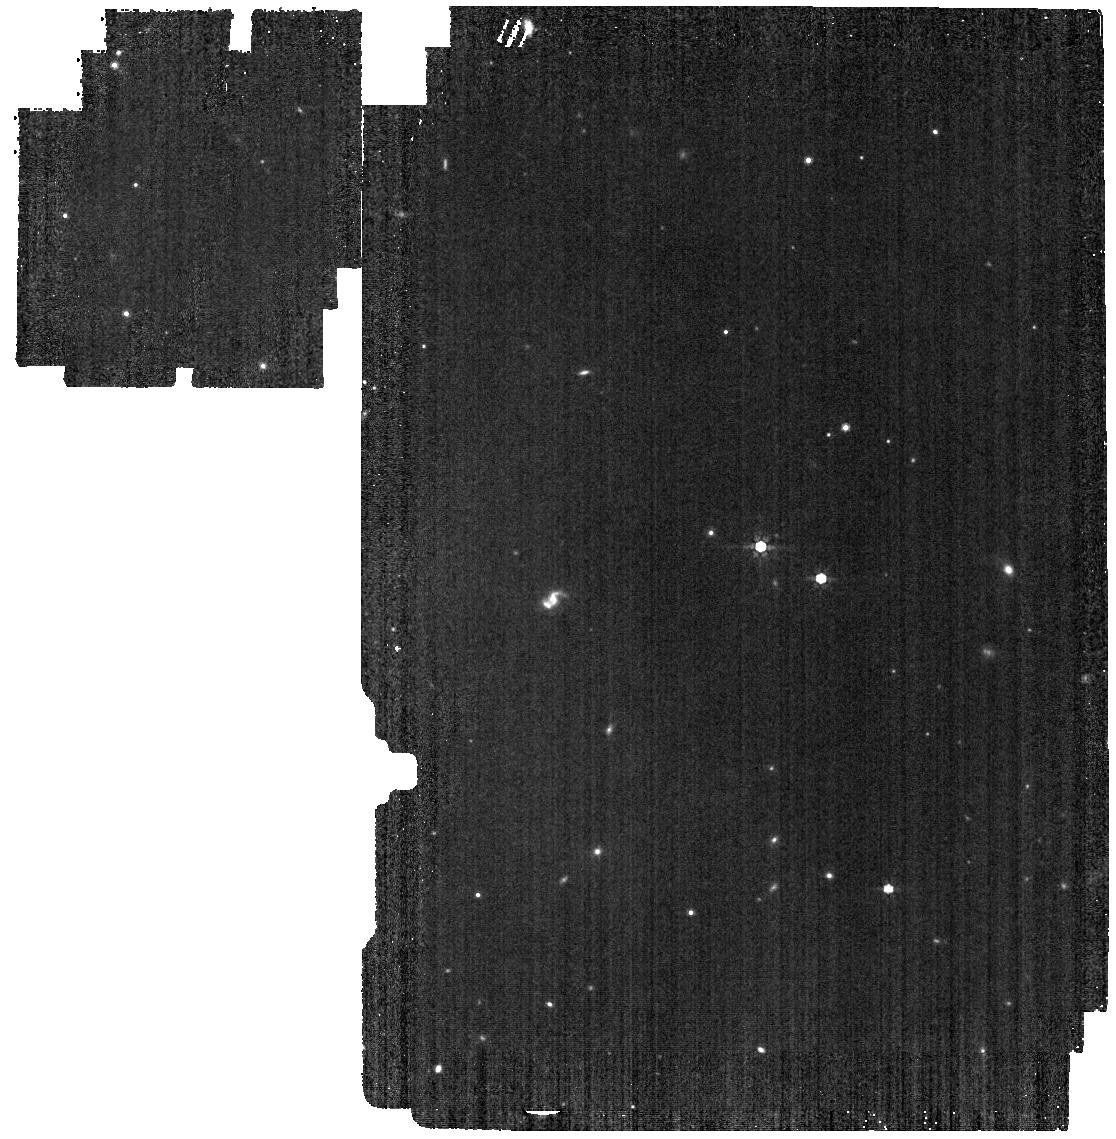
Target: WD2105-82
Instrument: MIRI
Filter: F770W
Exposure: 4 min
Observation ID: jw01911-o003_t002_miri_f770w

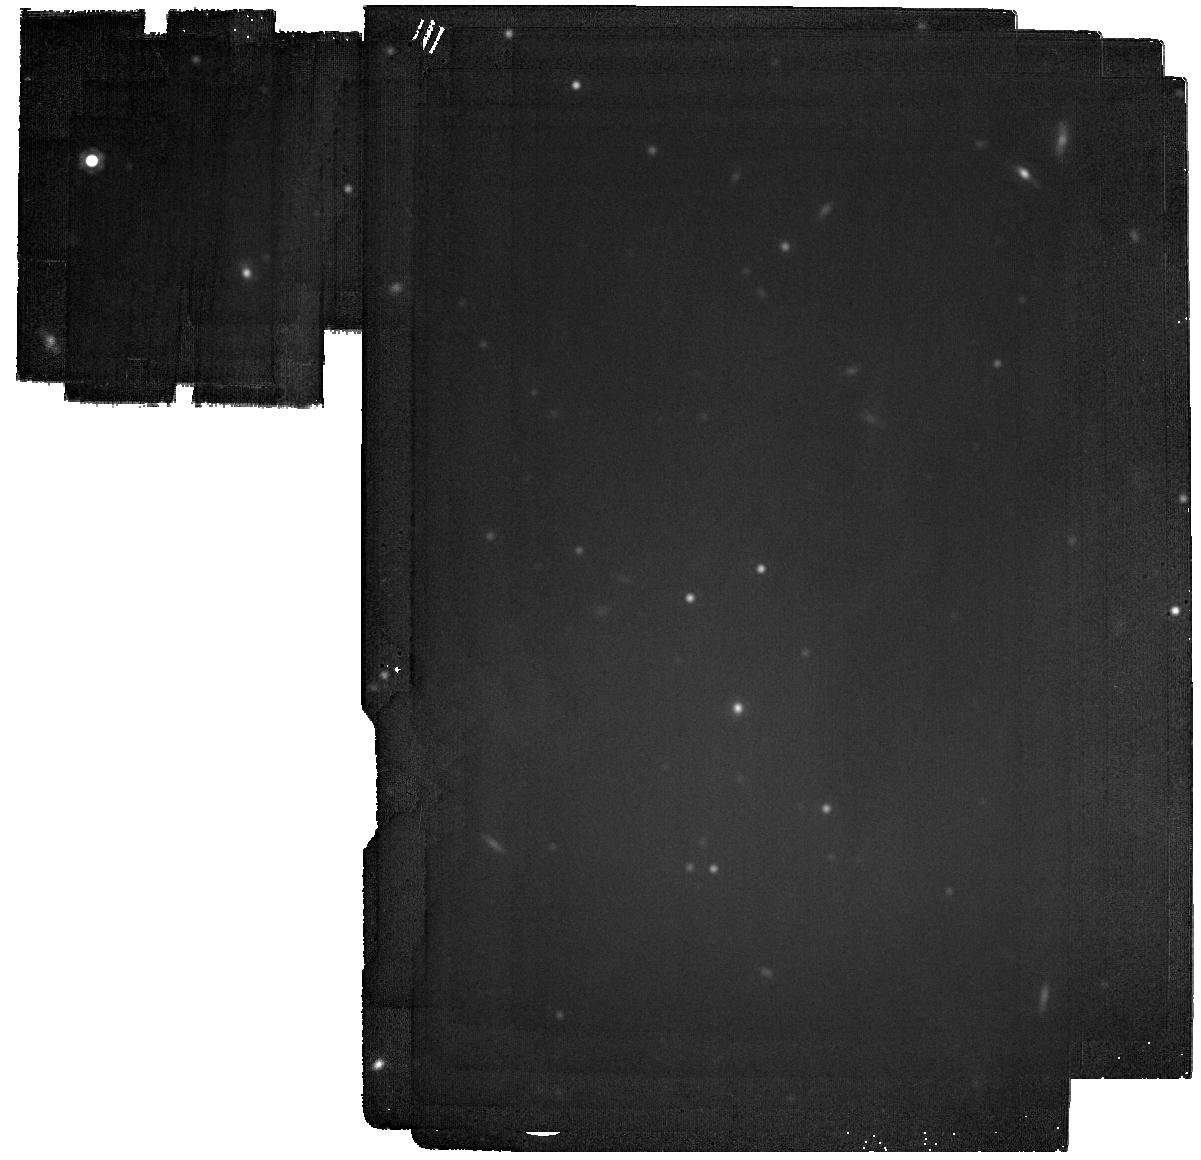
Target: WD1620-391
Instrument: MIRI
Filter: F2100W
Exposure: 11 min
Observation ID: jw01911-o001_t003_miri_f2100w

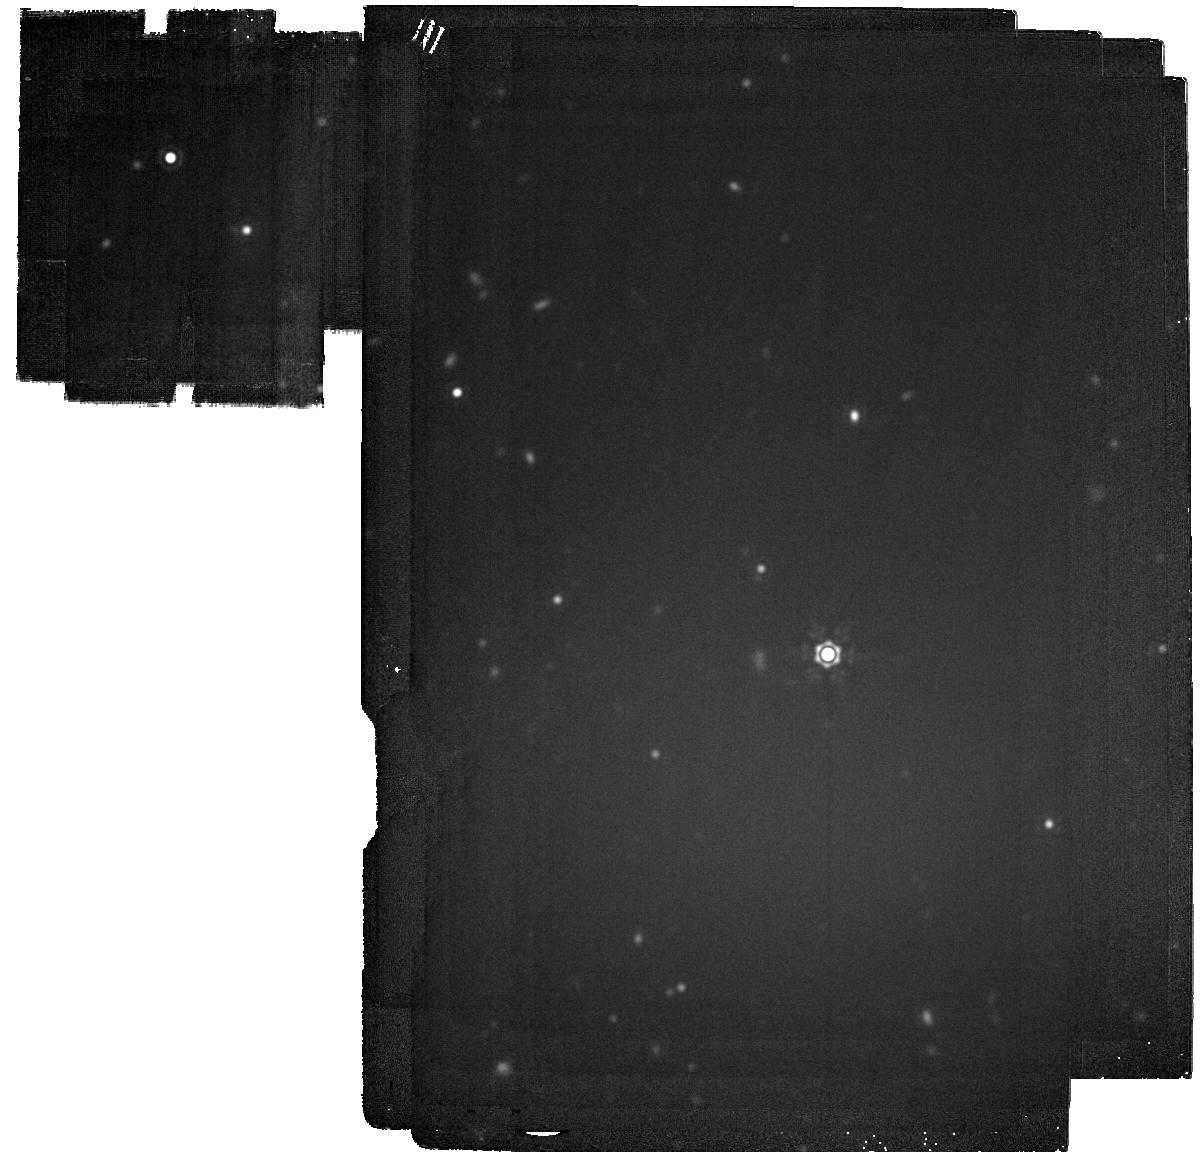
Target: WD1202-232
Instrument: MIRI
Filter: F2100W
Exposure: 22 min
Observation ID: jw01911-o002_t001_miri_f2100w

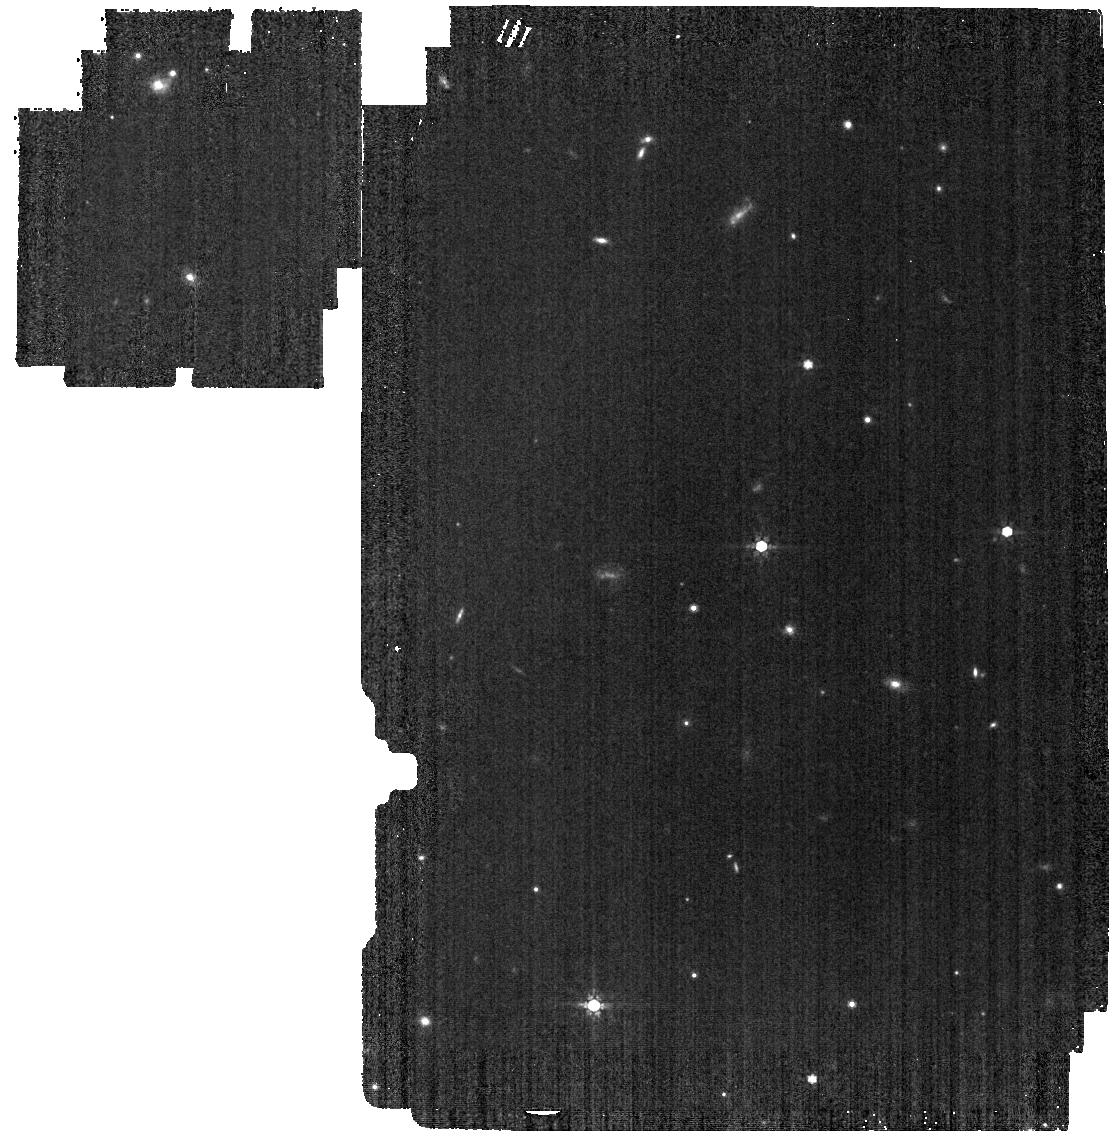
Target: WD2149+02
Instrument: MIRI
Filter: F770W
Exposure: 4 min
Observation ID: jw01911-o004_t004_miri_f770w

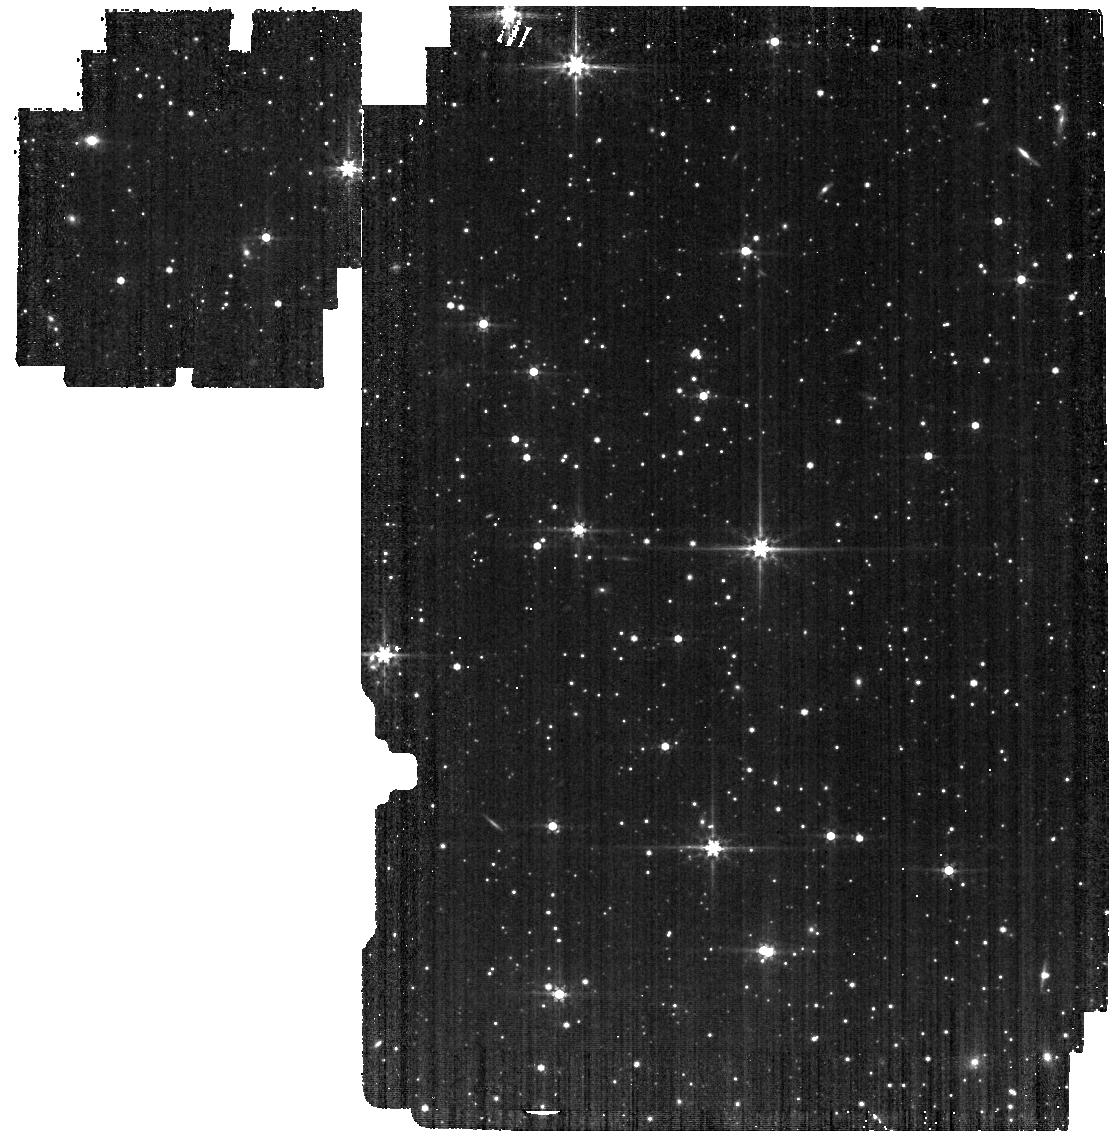
Target: WD1620-391
Instrument: MIRI
Filter: F560W
Exposure: 4 min
Observation ID: jw01911-o001_t003_miri_f560w

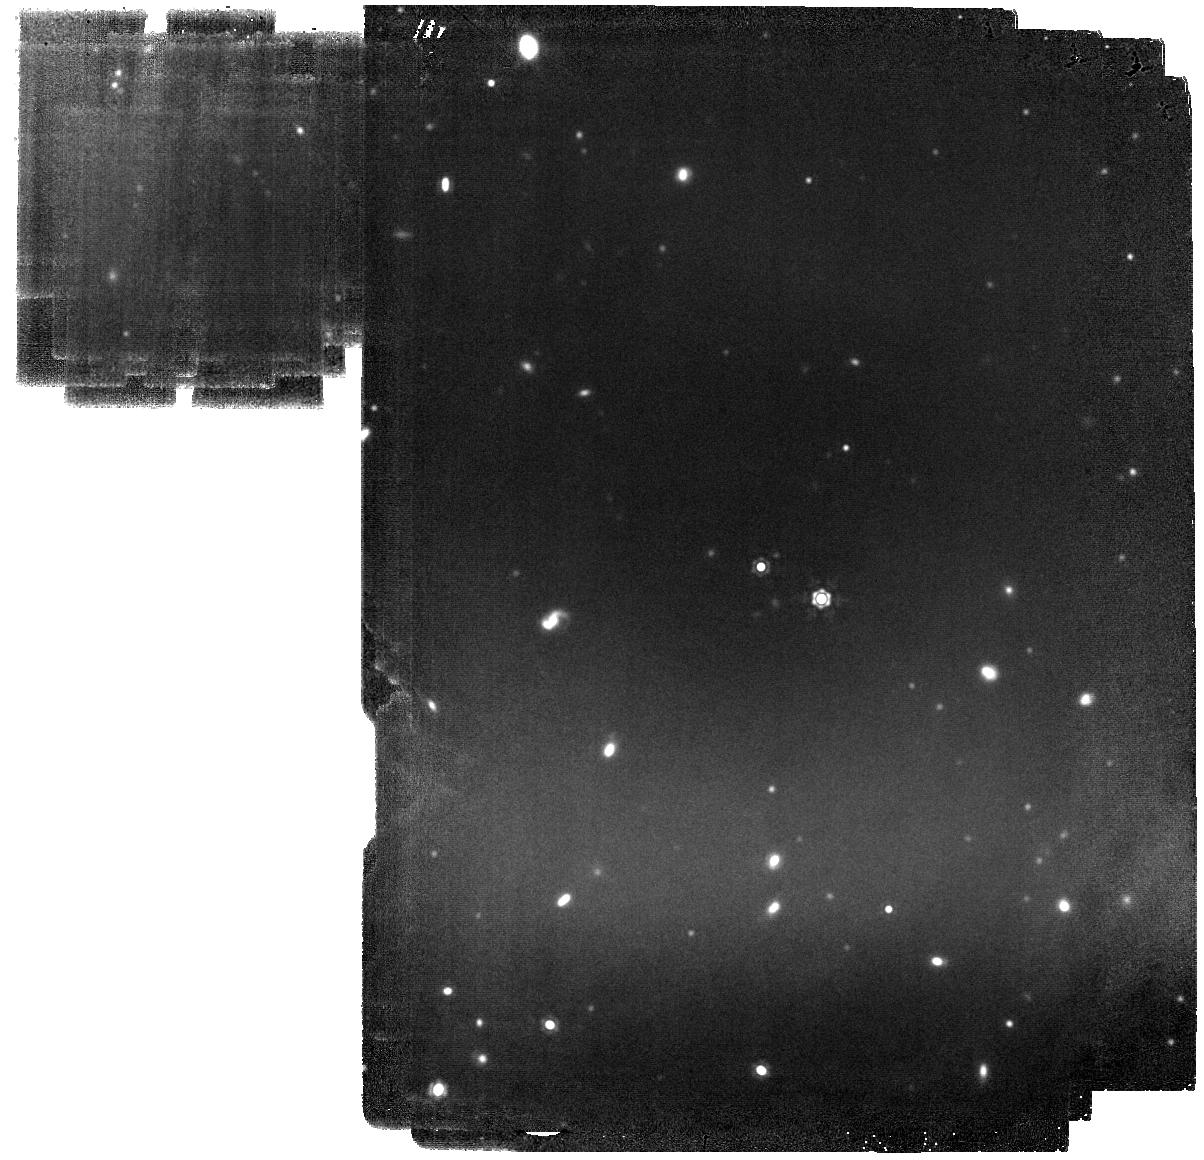
Target: WD2105-82
Instrument: MIRI
Filter: F1500W
Exposure: 3.4 h
Observation ID: jw01911-o003_t002_miri_f1500w

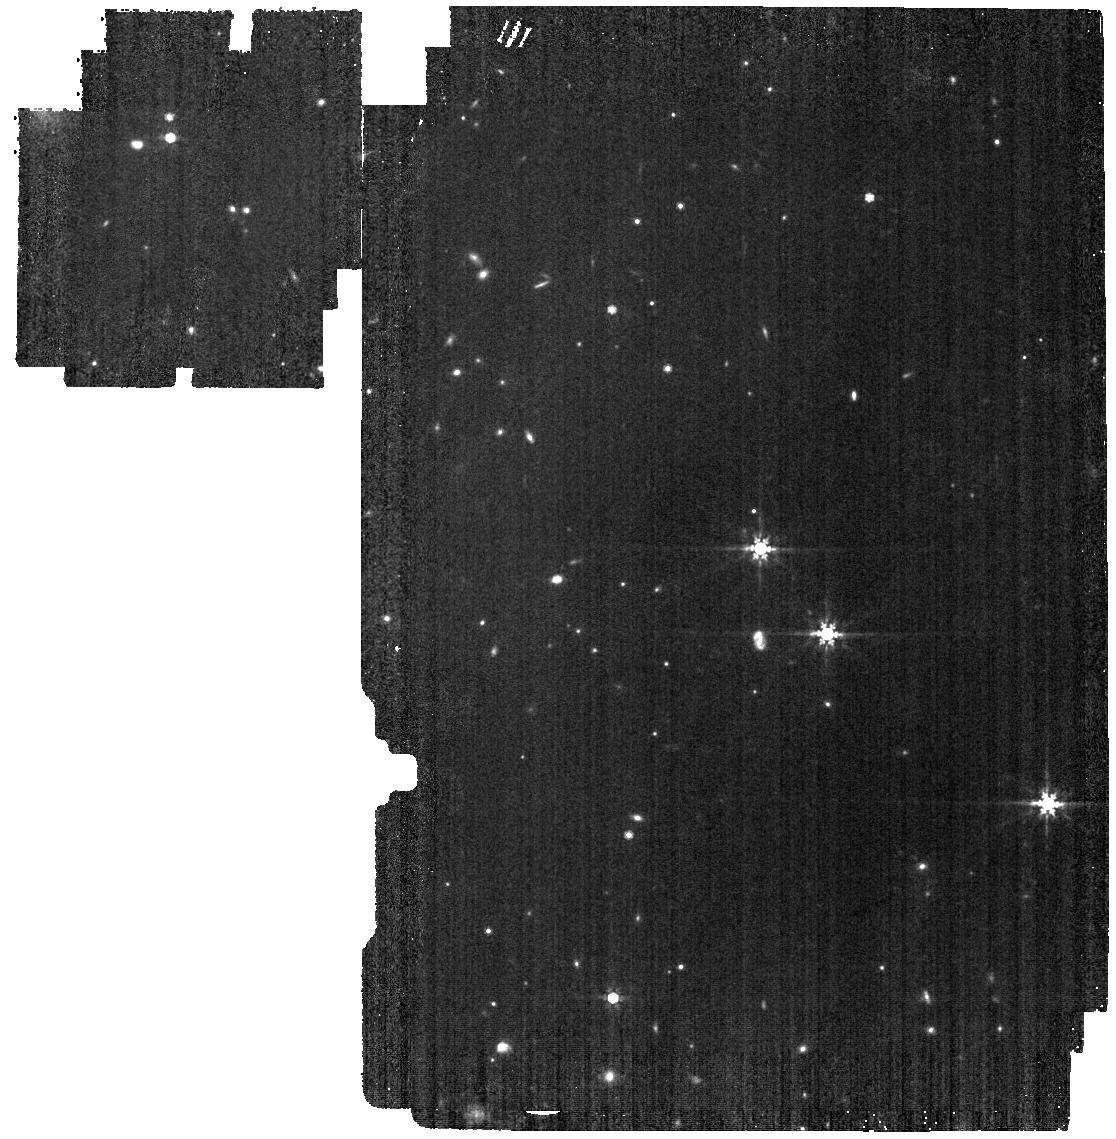
Target: WD1202-232
Instrument: MIRI
Filter: F770W
Exposure: 5 min
Observation ID: jw01911-o002_t001_miri_f770w

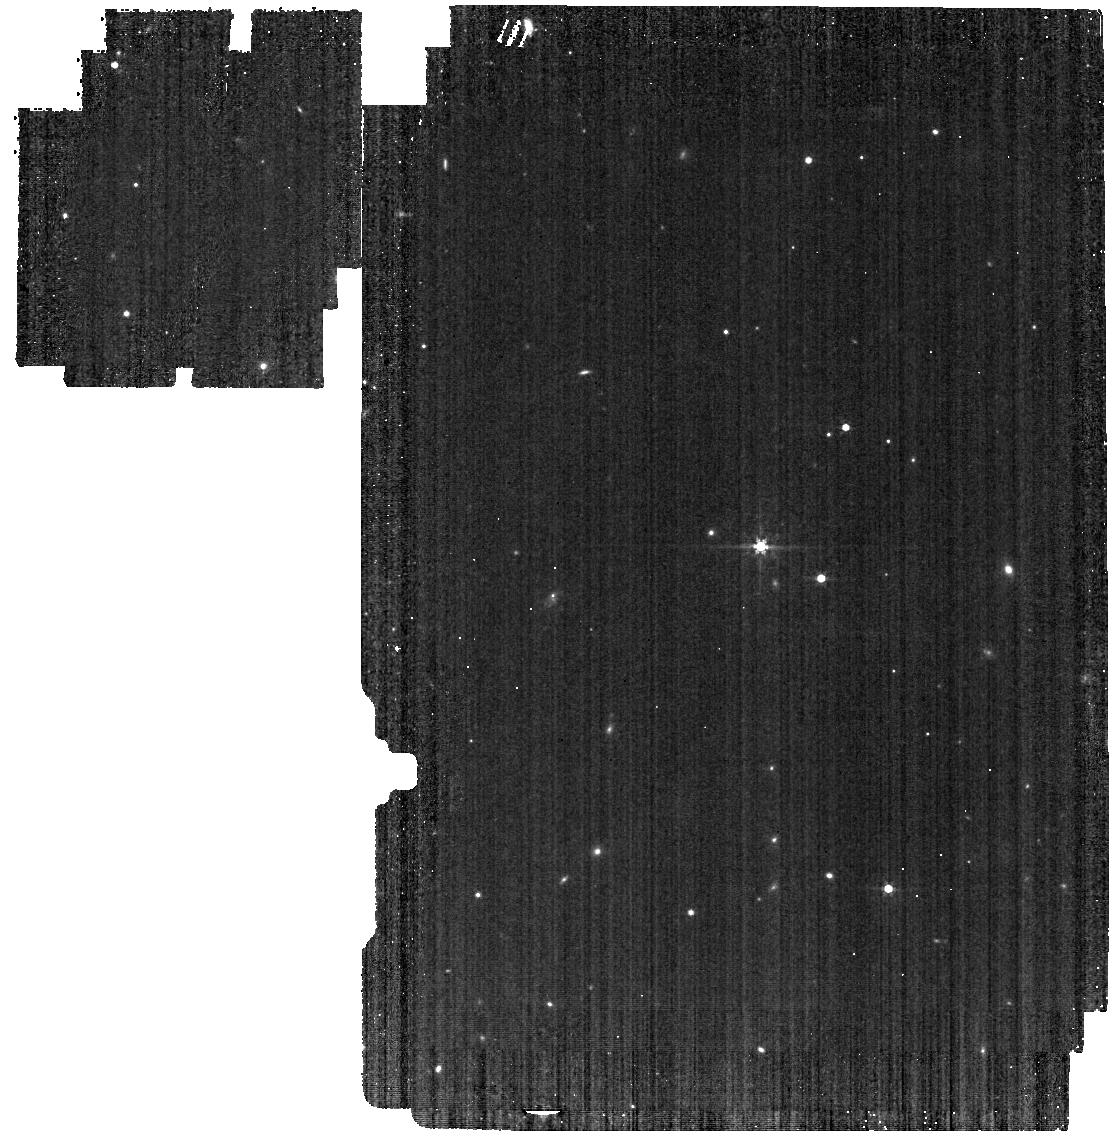
Target: WD2105-82
Instrument: MIRI
Filter: F560W
Exposure: 4 min
Observation ID: jw01911-o003_t002_miri_f560w

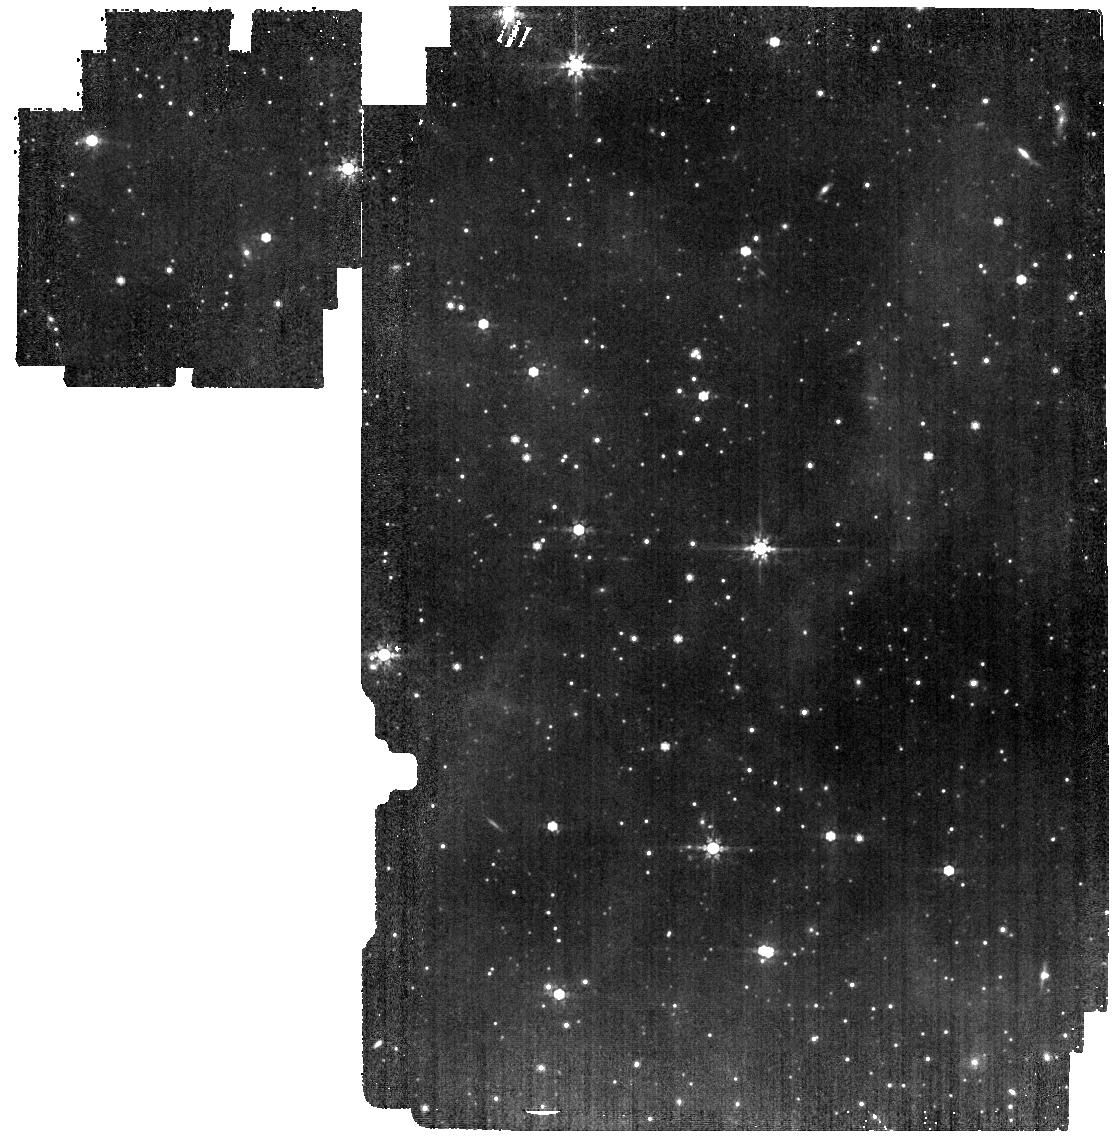
Target: WD1620-391
Instrument: MIRI
Filter: F770W
Exposure: 4 min
Observation ID: jw01911-o001_t003_miri_f770w

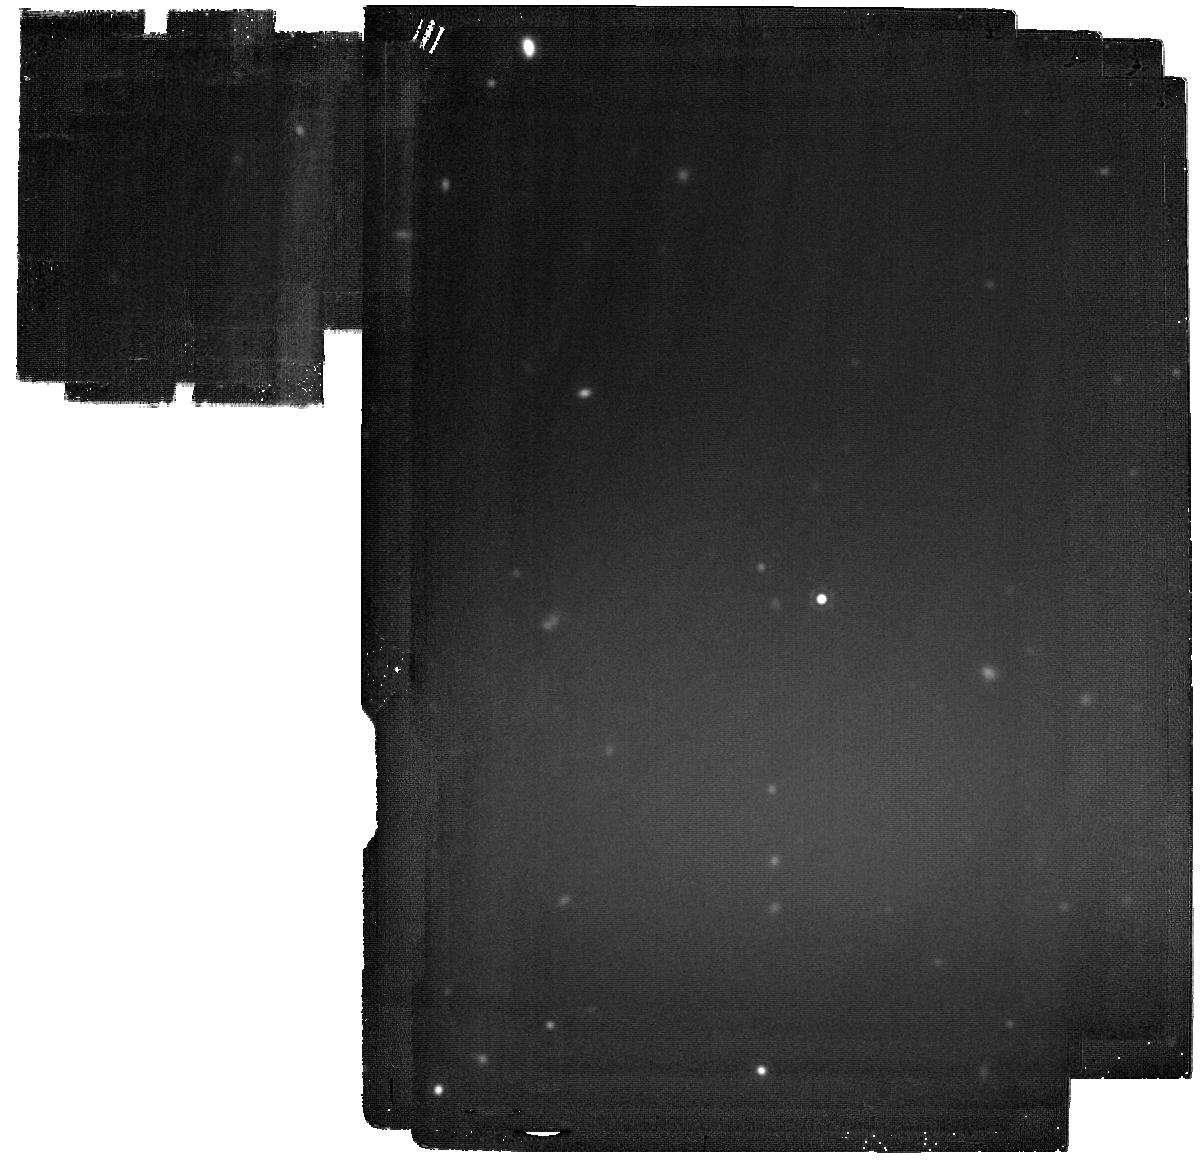
Target: WD2105-82
Instrument: MIRI
Filter: F2100W
Exposure: 1.7 h
Observation ID: jw01911-o003_t002_miri_f2100w

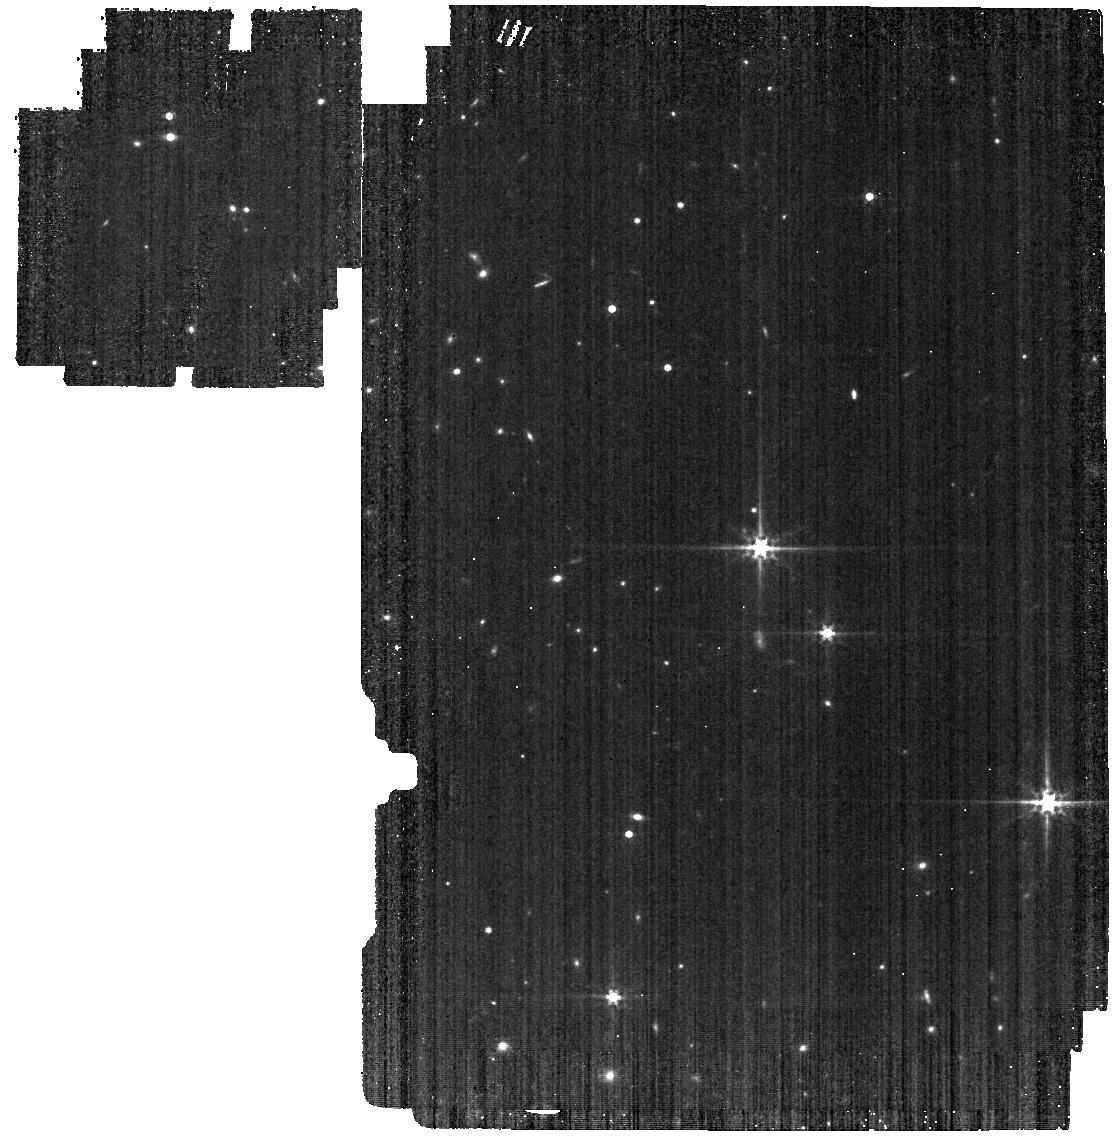
Target: WD1202-232
Instrument: MIRI
Filter: F560W
Exposure: 4 min
Observation ID: jw01911-o002_t001_miri_f560w

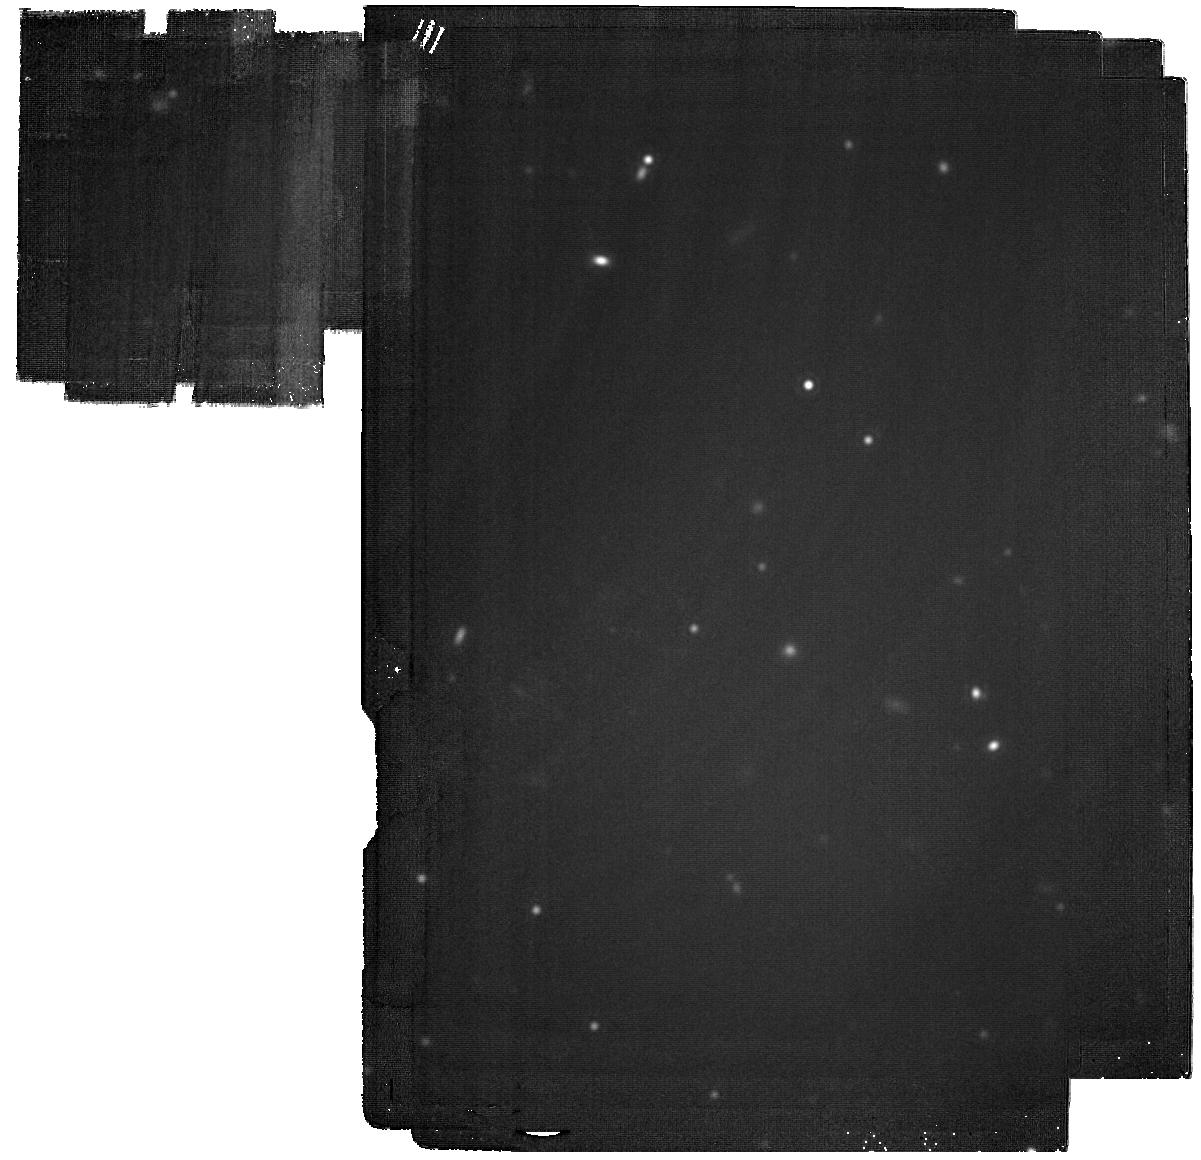
Target: WD2149+02
Instrument: MIRI
Filter: F2100W
Exposure: 1.7 h
Observation ID: jw01911-o004_t004_miri_f2100w

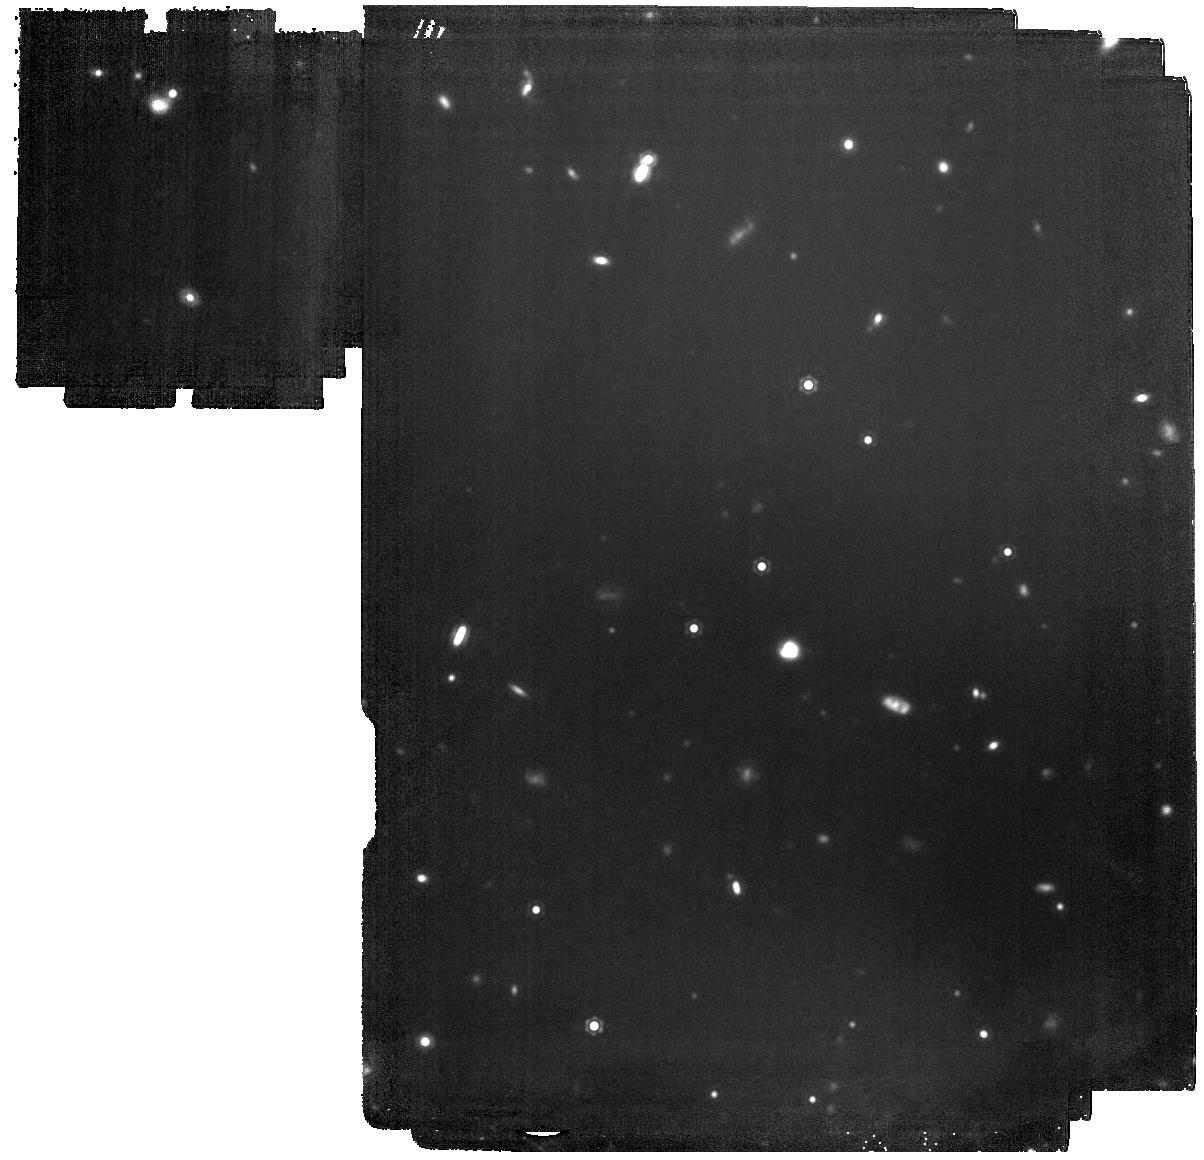
Target: WD2149+02
Instrument: MIRI
Filter: F1500W
Exposure: 4.2 h
Observation ID: jw01911-o004_t004_miri_f1500w

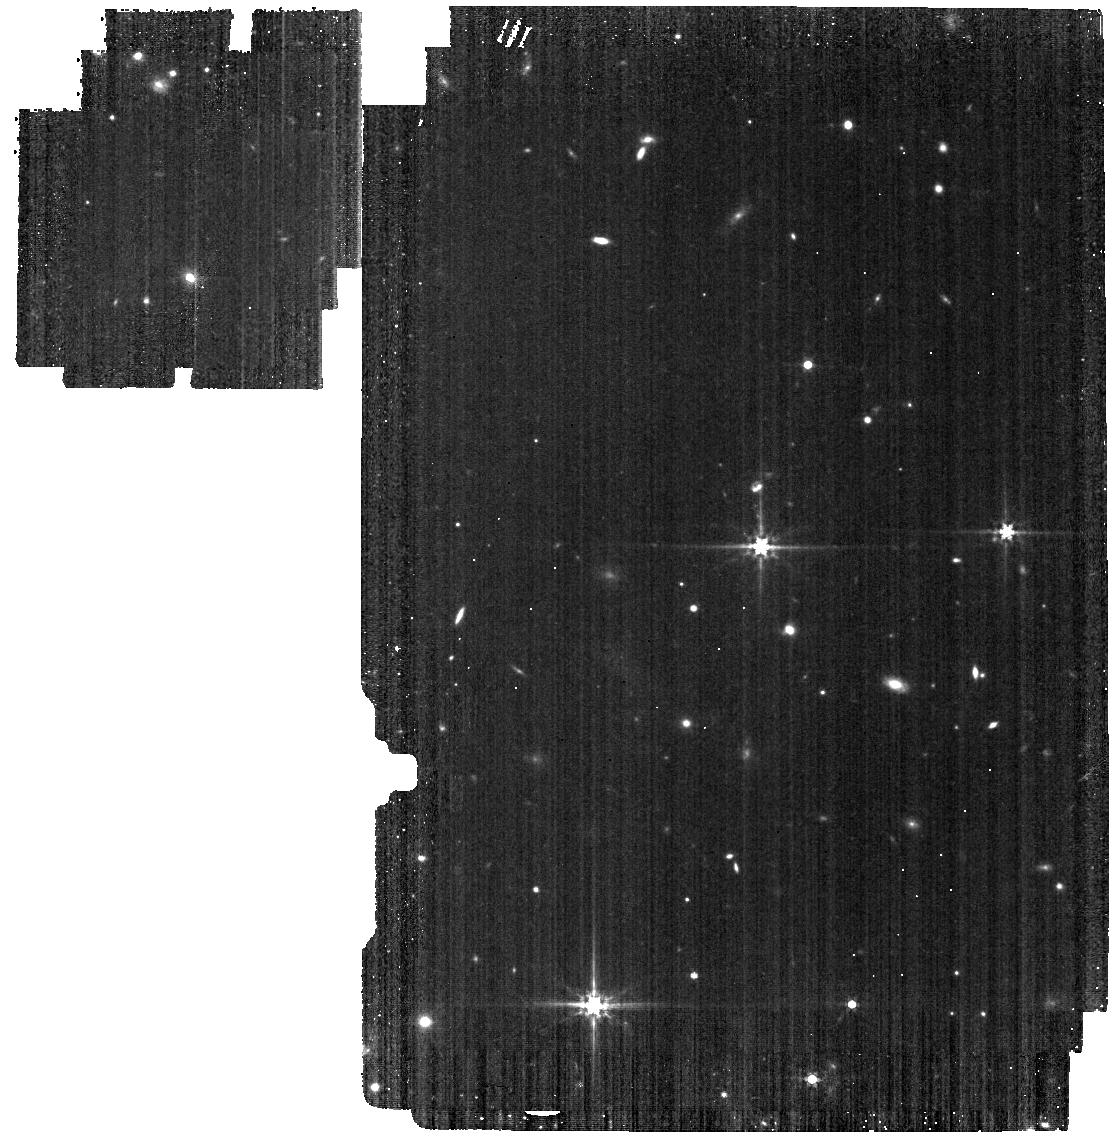
Target: WD2149+02
Instrument: MIRI
Filter: F560W
Exposure: 10 min
Observation ID: jw01911-o004_t004_miri_f560w

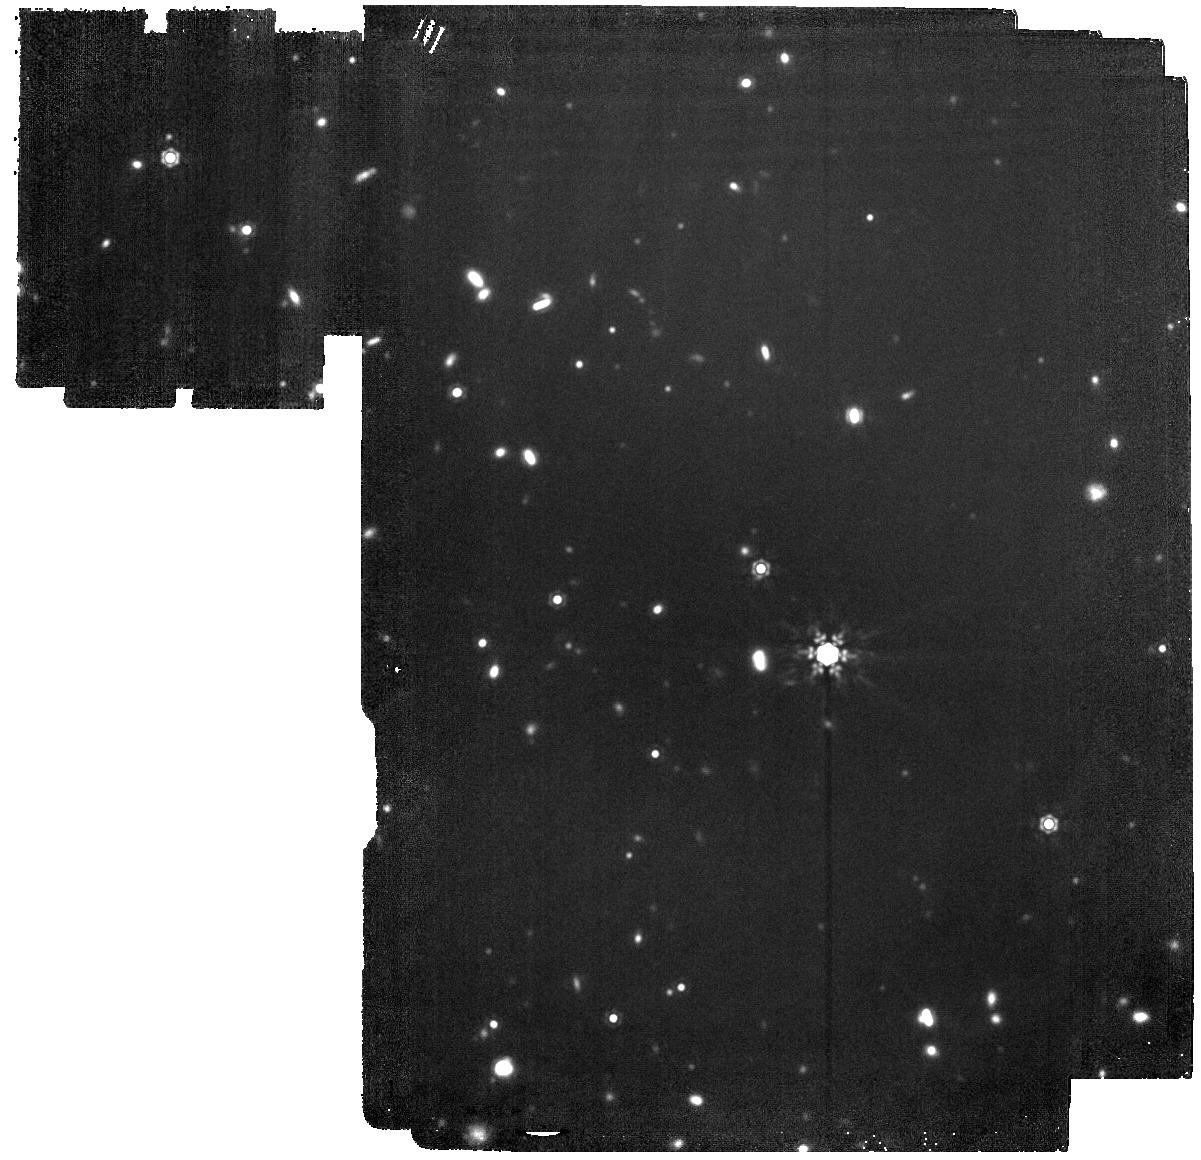
Target: WD1202-232
Instrument: MIRI
Filter: F1500W
Exposure: 2.3 h
Observation ID: jw01911-o002_t001_miri_f1500w

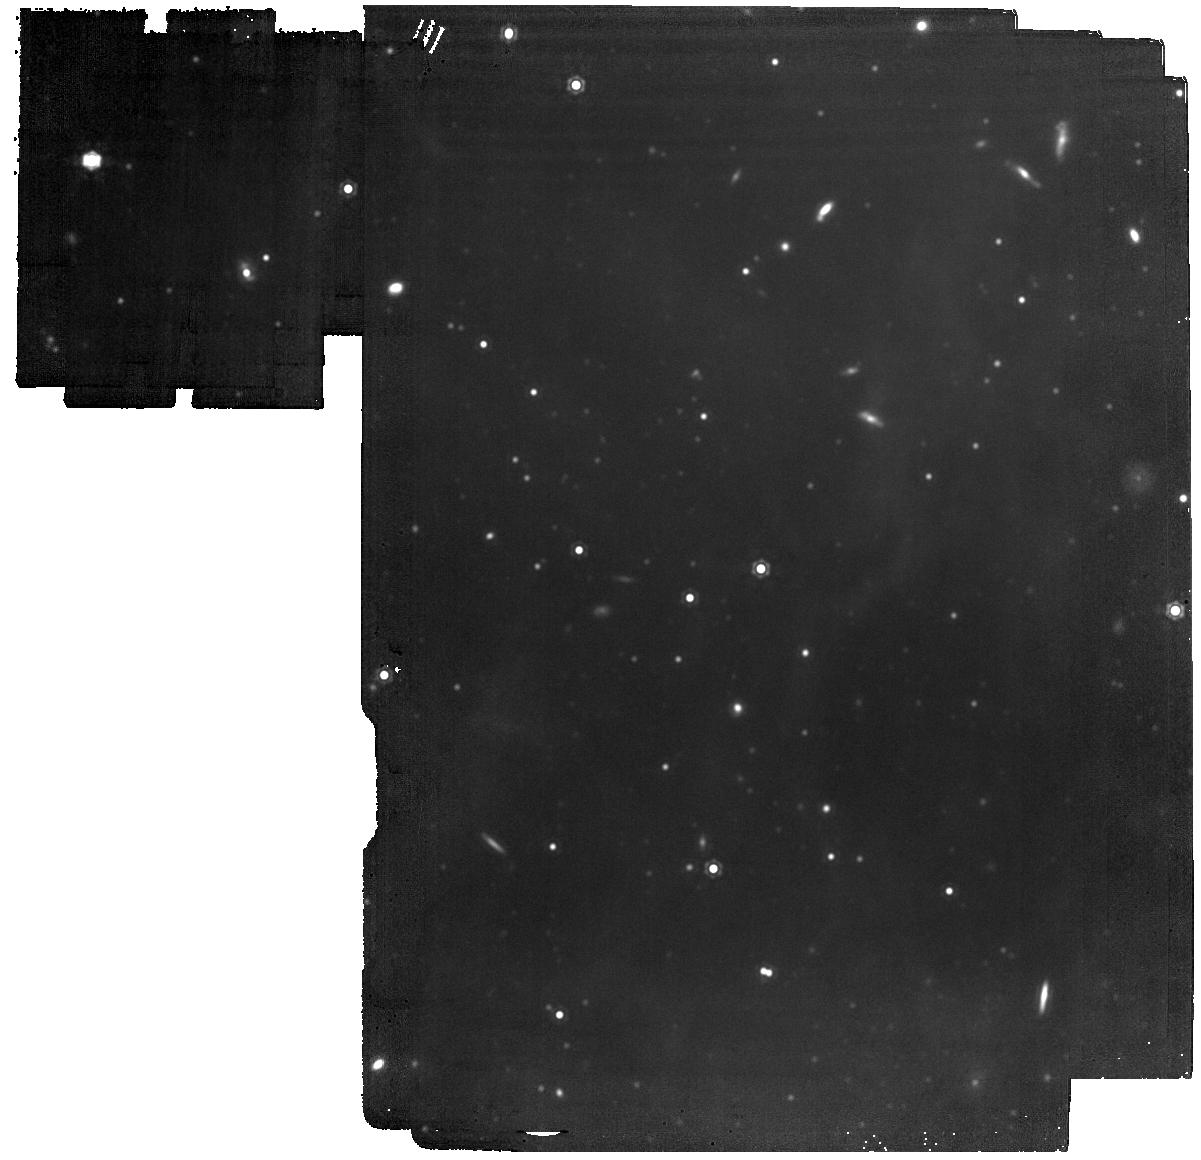
Target: WD1620-391
Instrument: MIRI
Filter: F1500W
Exposure: 1.5 h
Observation ID: jw01911-o001_t003_miri_f1500w

A Search for the Giant Planets that Drive White Dwarf Accretion (PI: Mullally, Susan Elizabeth)

We propose to use MIRI to search for planets around four white dwarf stars to test whether giant planets drive the mysterious metal pollution observed in the atmospheres of many white dwarf stars. Giant planets are believed to throw planetesimals into the white dwarf where they are torn apart and accreted onto the photosphere. The low planet-star contrast makes the planet light detectable in these systems without the use of a coronagraph. We will search for both resolved companions, and an infrared flux excess from unresolved companions. We chose the nearest (10--22 pc) and youngest (0.8--2.7 Gyr) targets to ensure that we probe down to sub-Jovian masses around these evolved stars. Unlike the one transiting candidate found by Vanderburg et al. (2020), any white dwarf planet we discover will likely have formed beyond the ice line and may be more representative of giant planets found in our own solar system. With our sample, if no planets are found, we will be able to all but rule-out the favored model for how the metals are accreting onto the white dwarf star. Conversely any planets we do find will open a window to studying exoplanets beyond the ice-line.